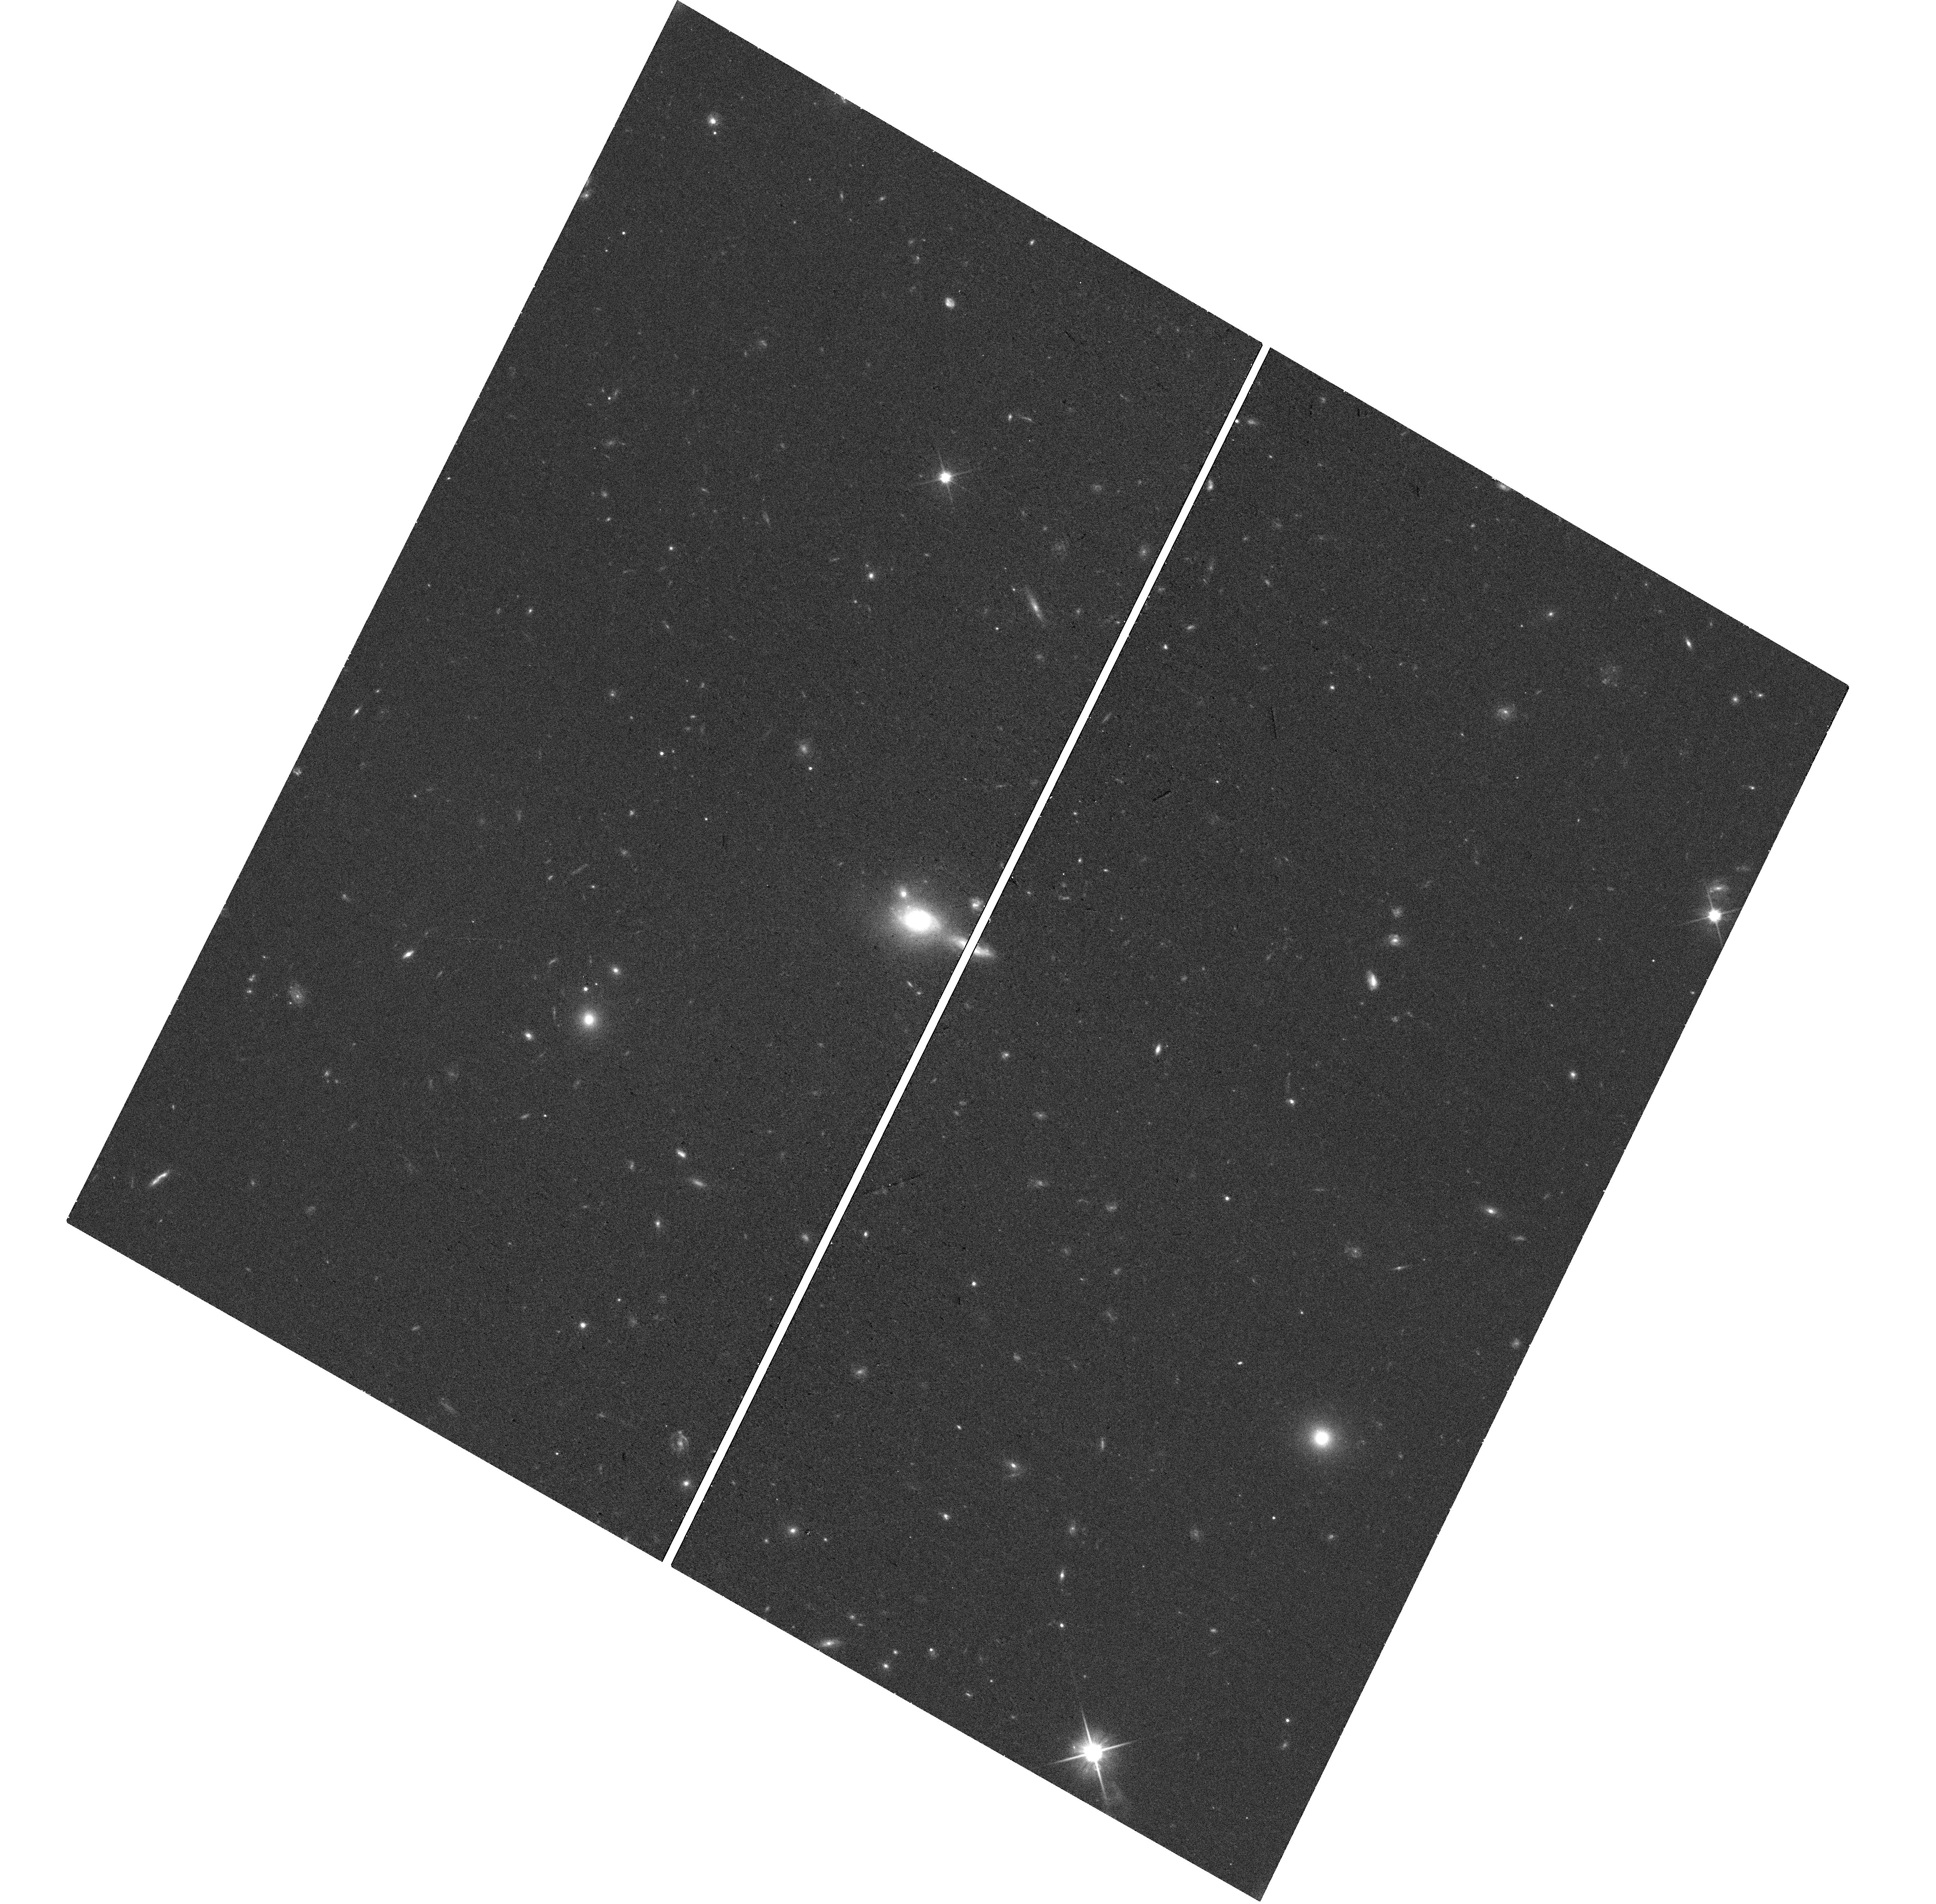
Target: J021903.50-043935.14
Instrument: WFC3/UVIS
Filter: F600LP
Exposure: 20 min
Observation ID: hst_18137_31_wfc3_uvis_f600lp_ifpj31

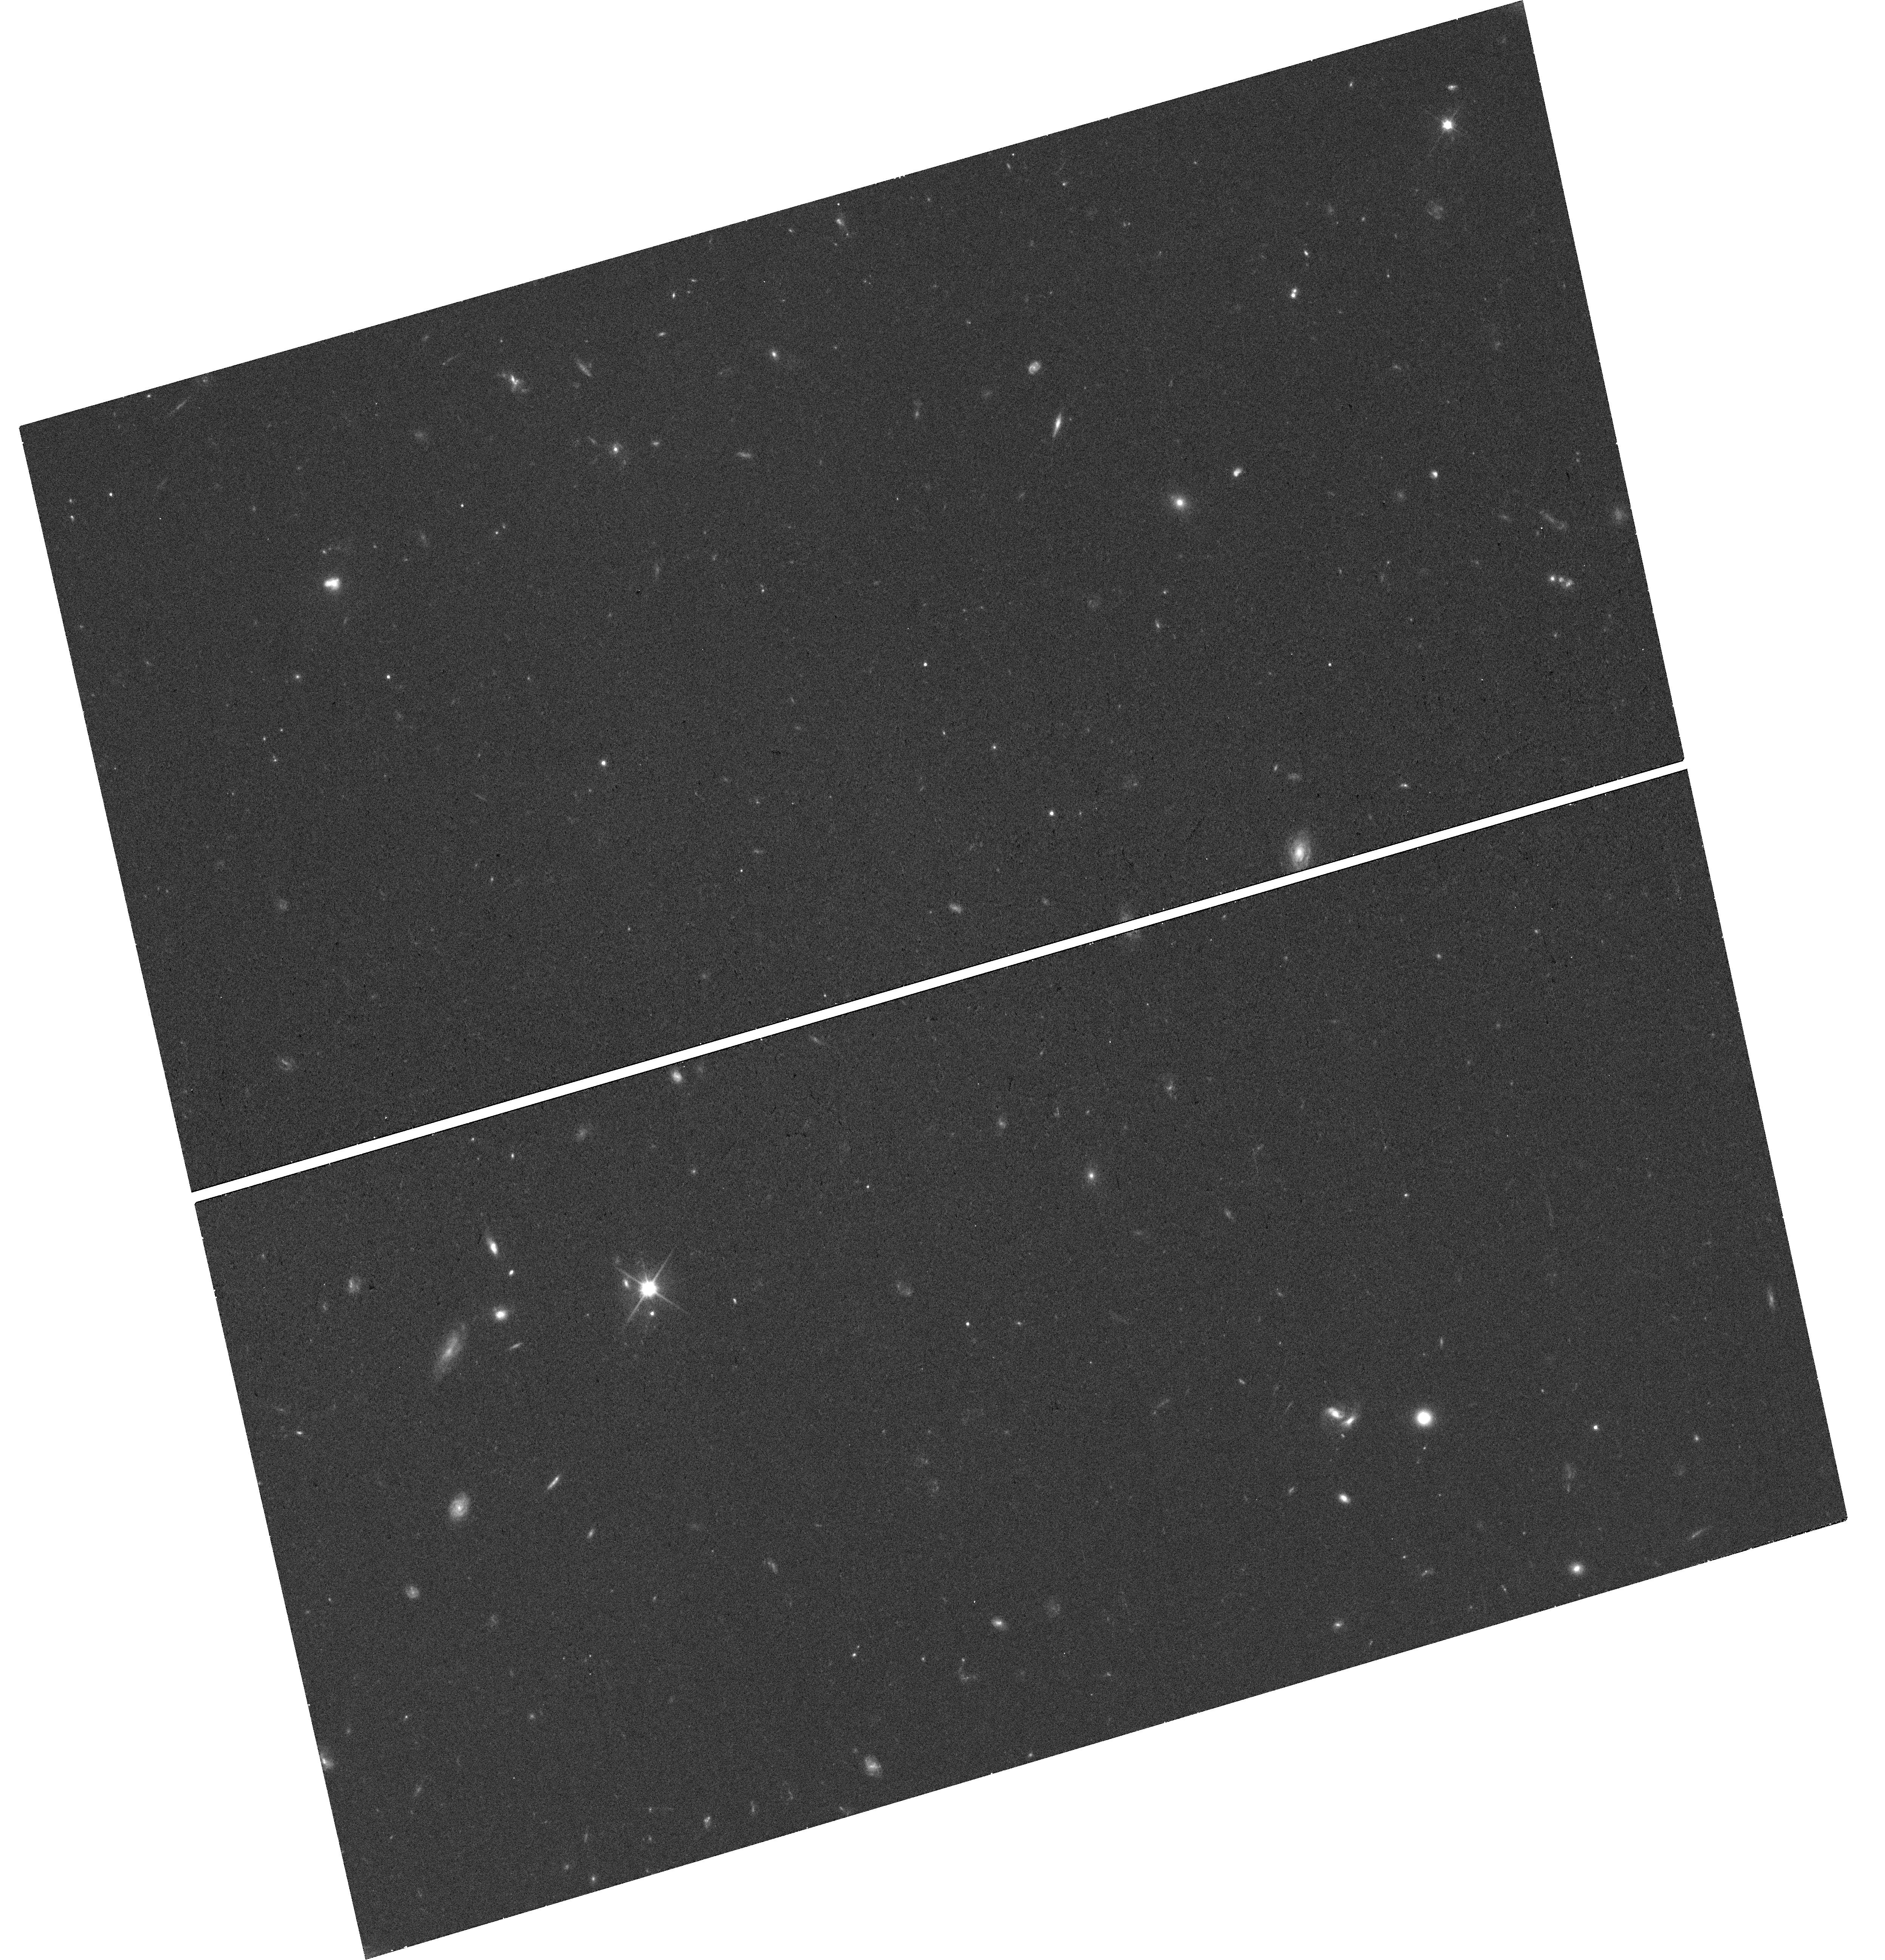
Target: J091718.60+051519.39
Instrument: WFC3/UVIS
Filter: F600LP
Exposure: 20 min
Observation ID: hst_18137_86_wfc3_uvis_f600lp_ifpj86

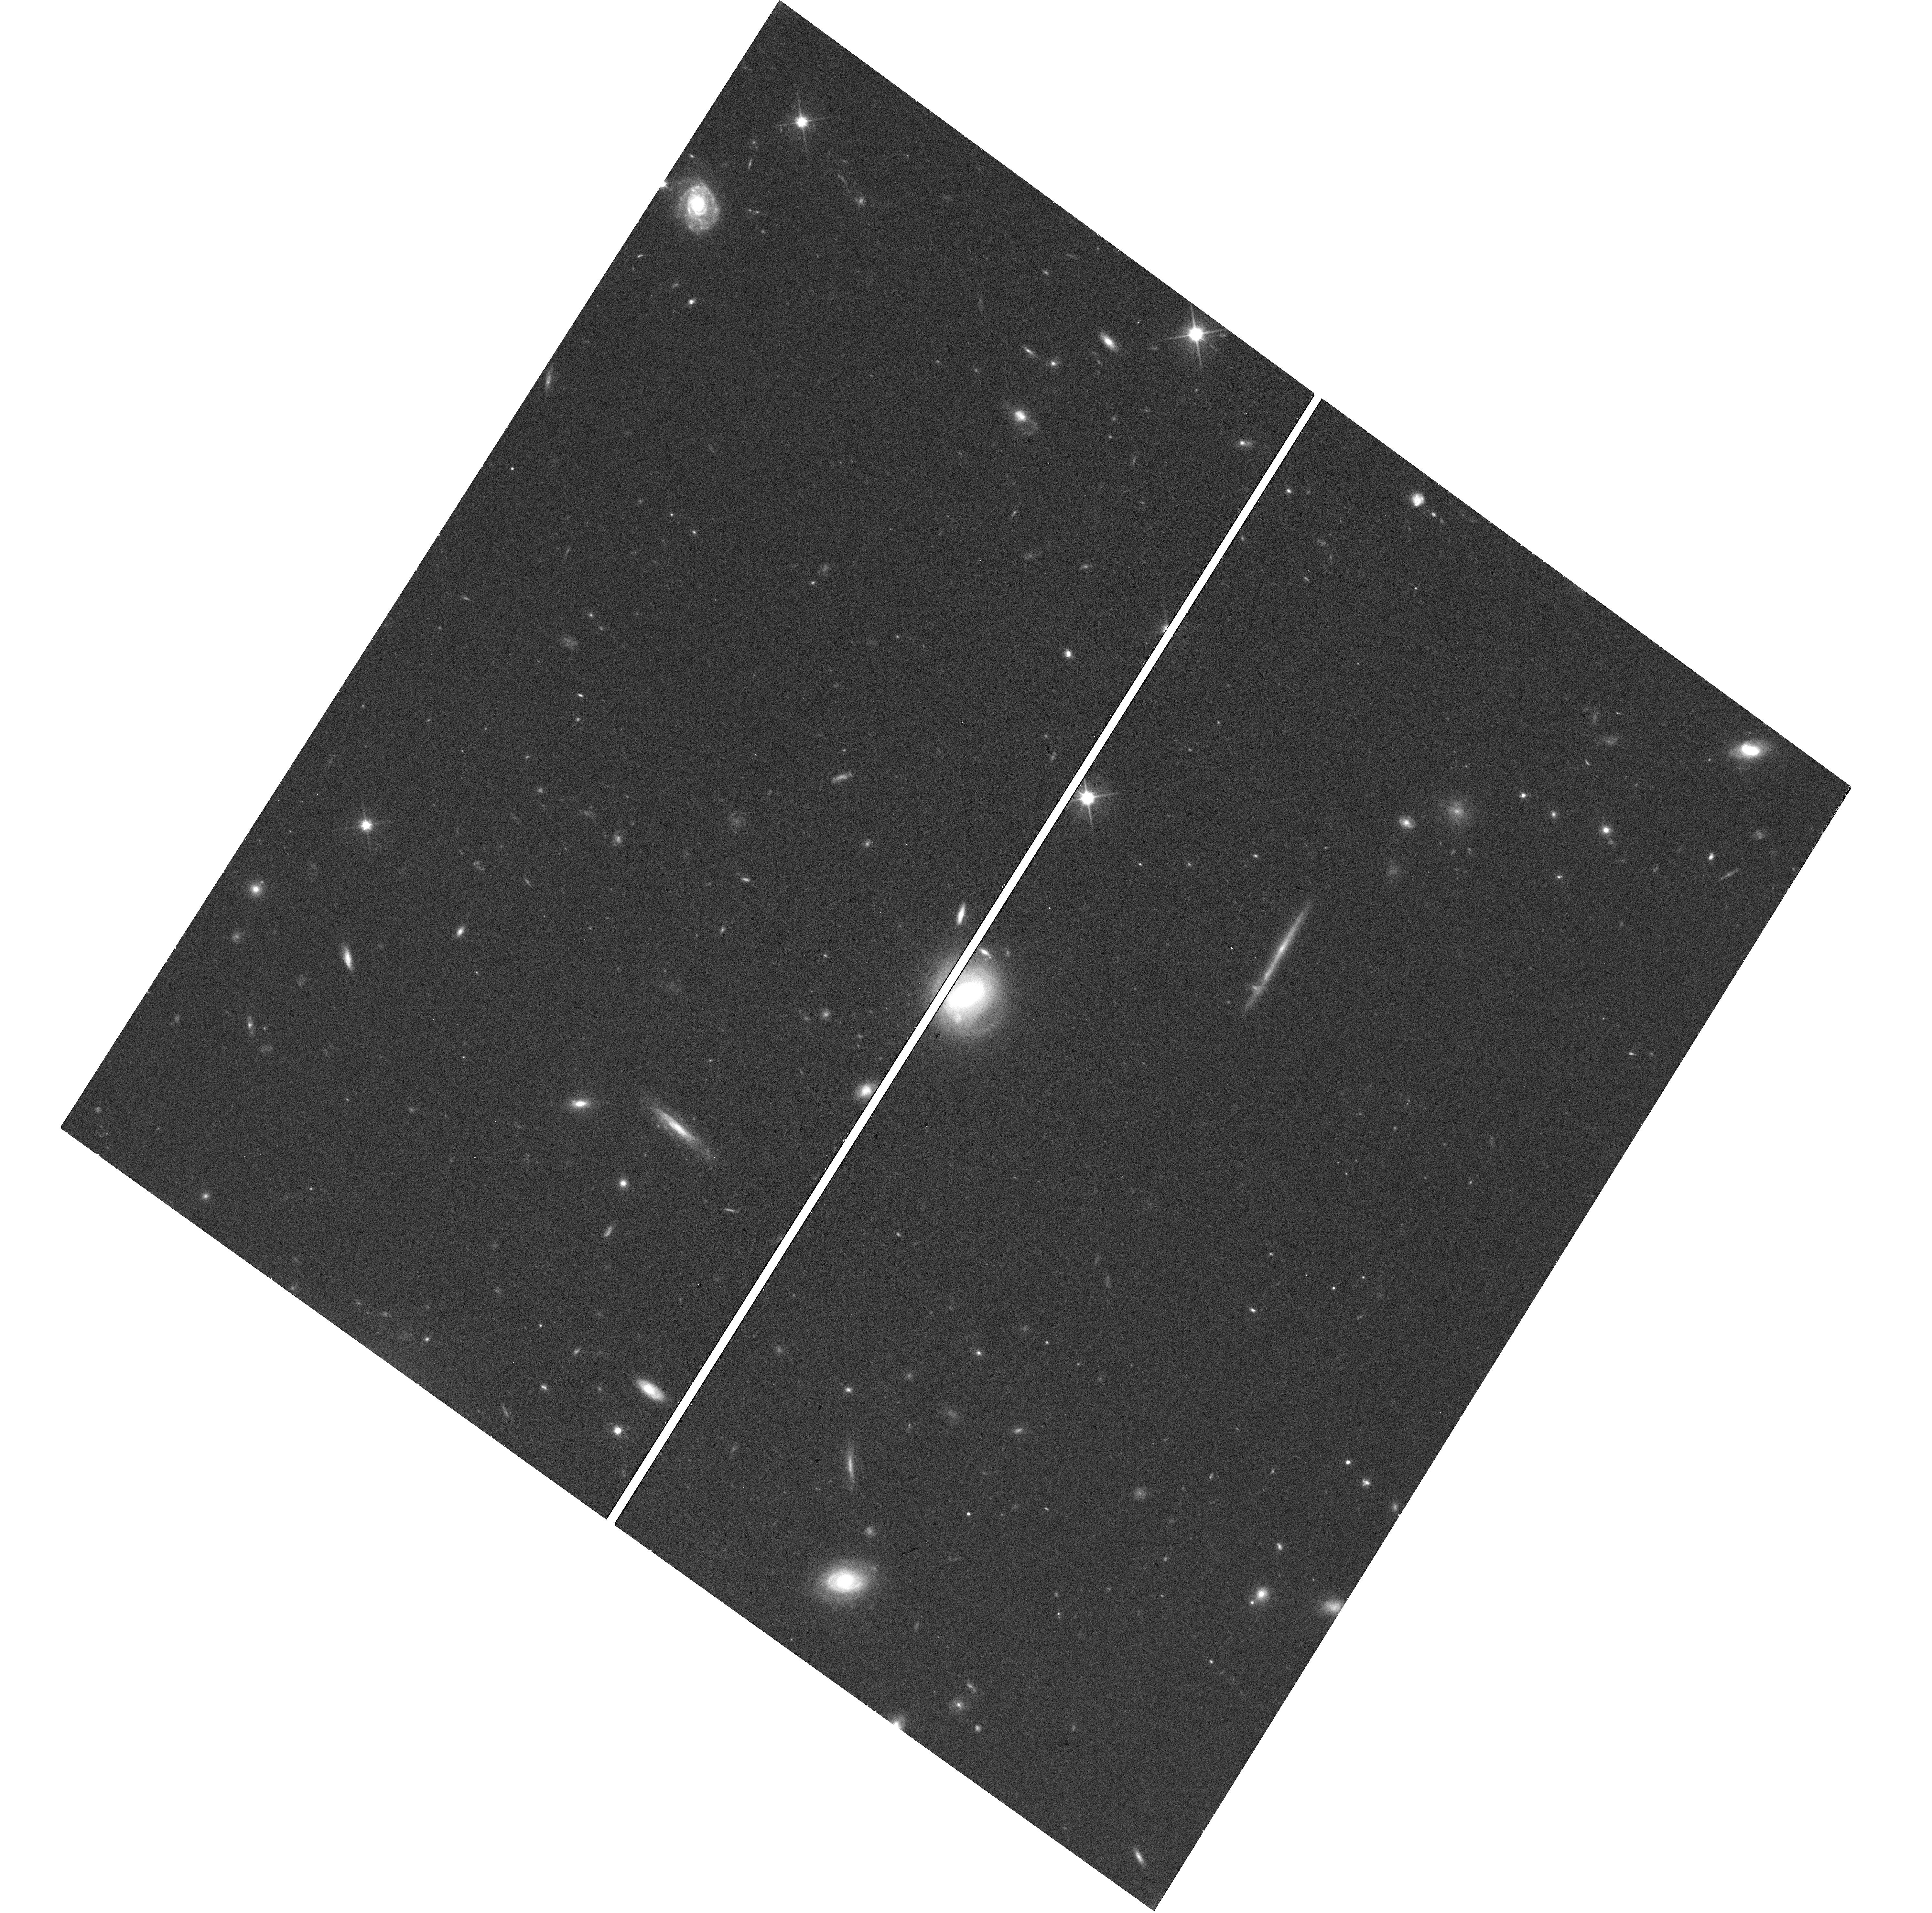
Target: J011910.49-345105.66
Instrument: WFC3/UVIS
Filter: F600LP
Exposure: 20 min
Observation ID: hst_18137_19_wfc3_uvis_f600lp_ifpj19

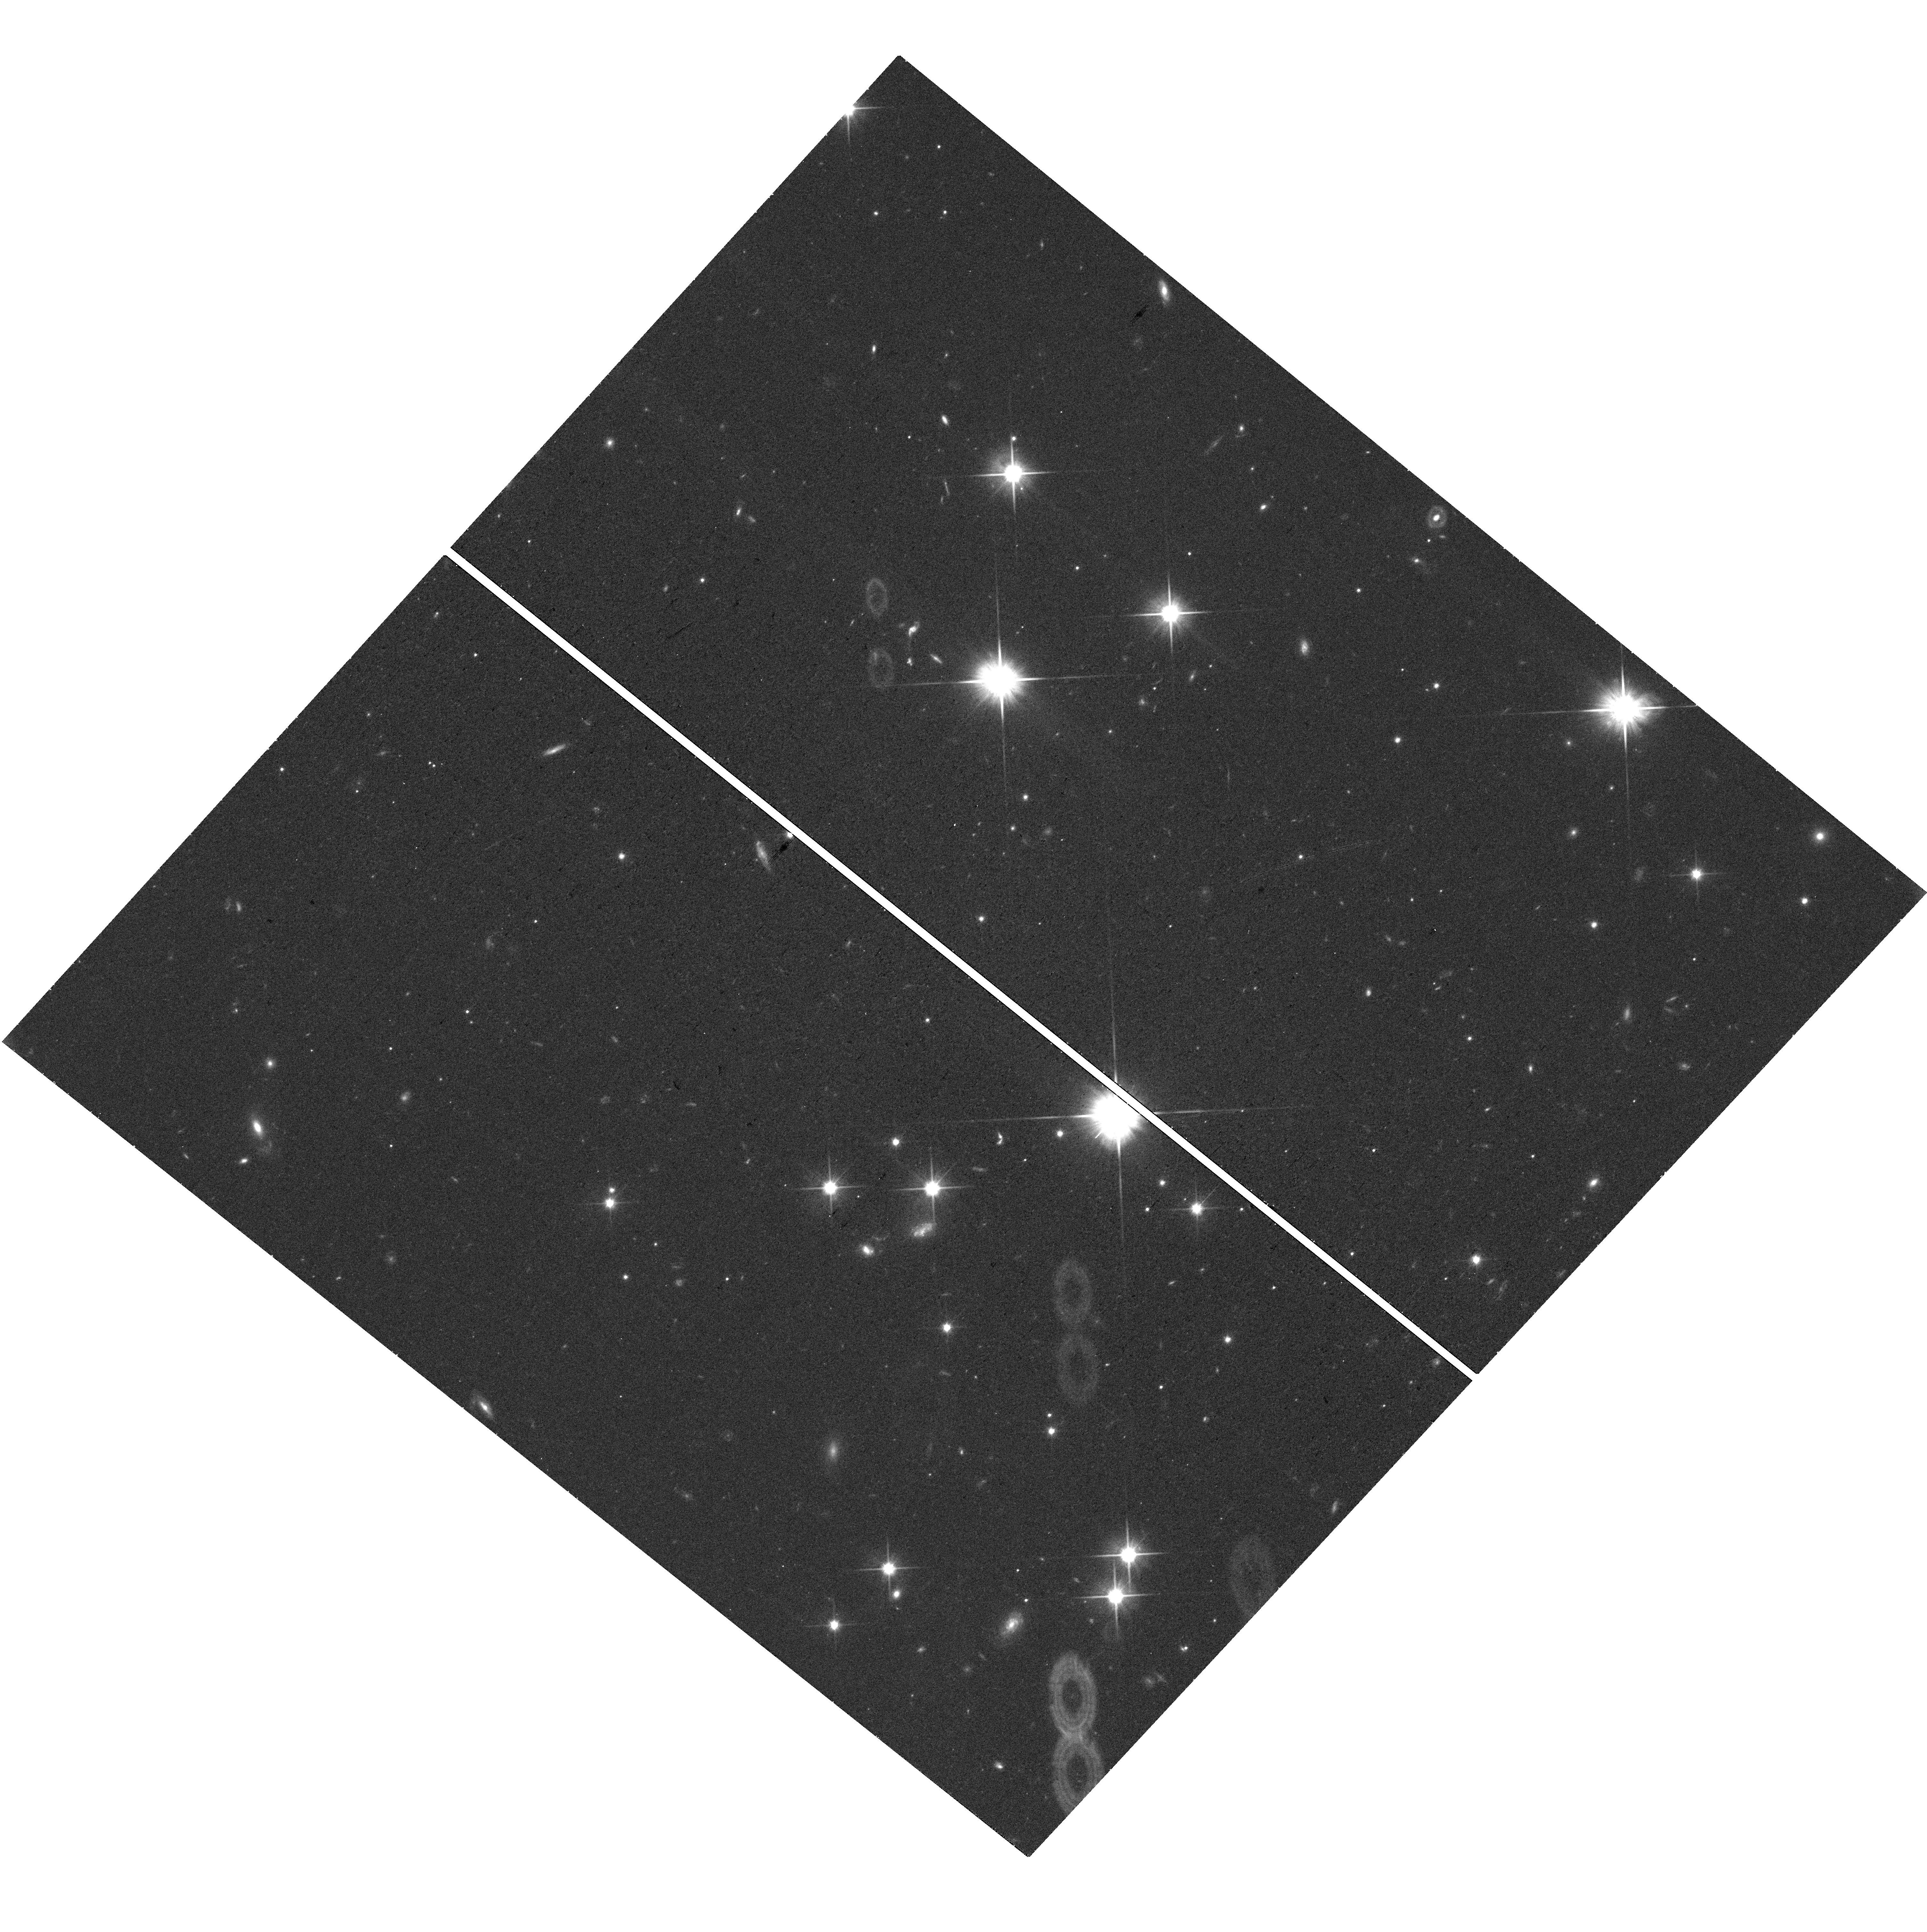
Target: J072556.77+254114.58
Instrument: WFC3/UVIS
Filter: F600LP
Exposure: 20 min
Observation ID: hst_18137_57_wfc3_uvis_f600lp_ifpj57

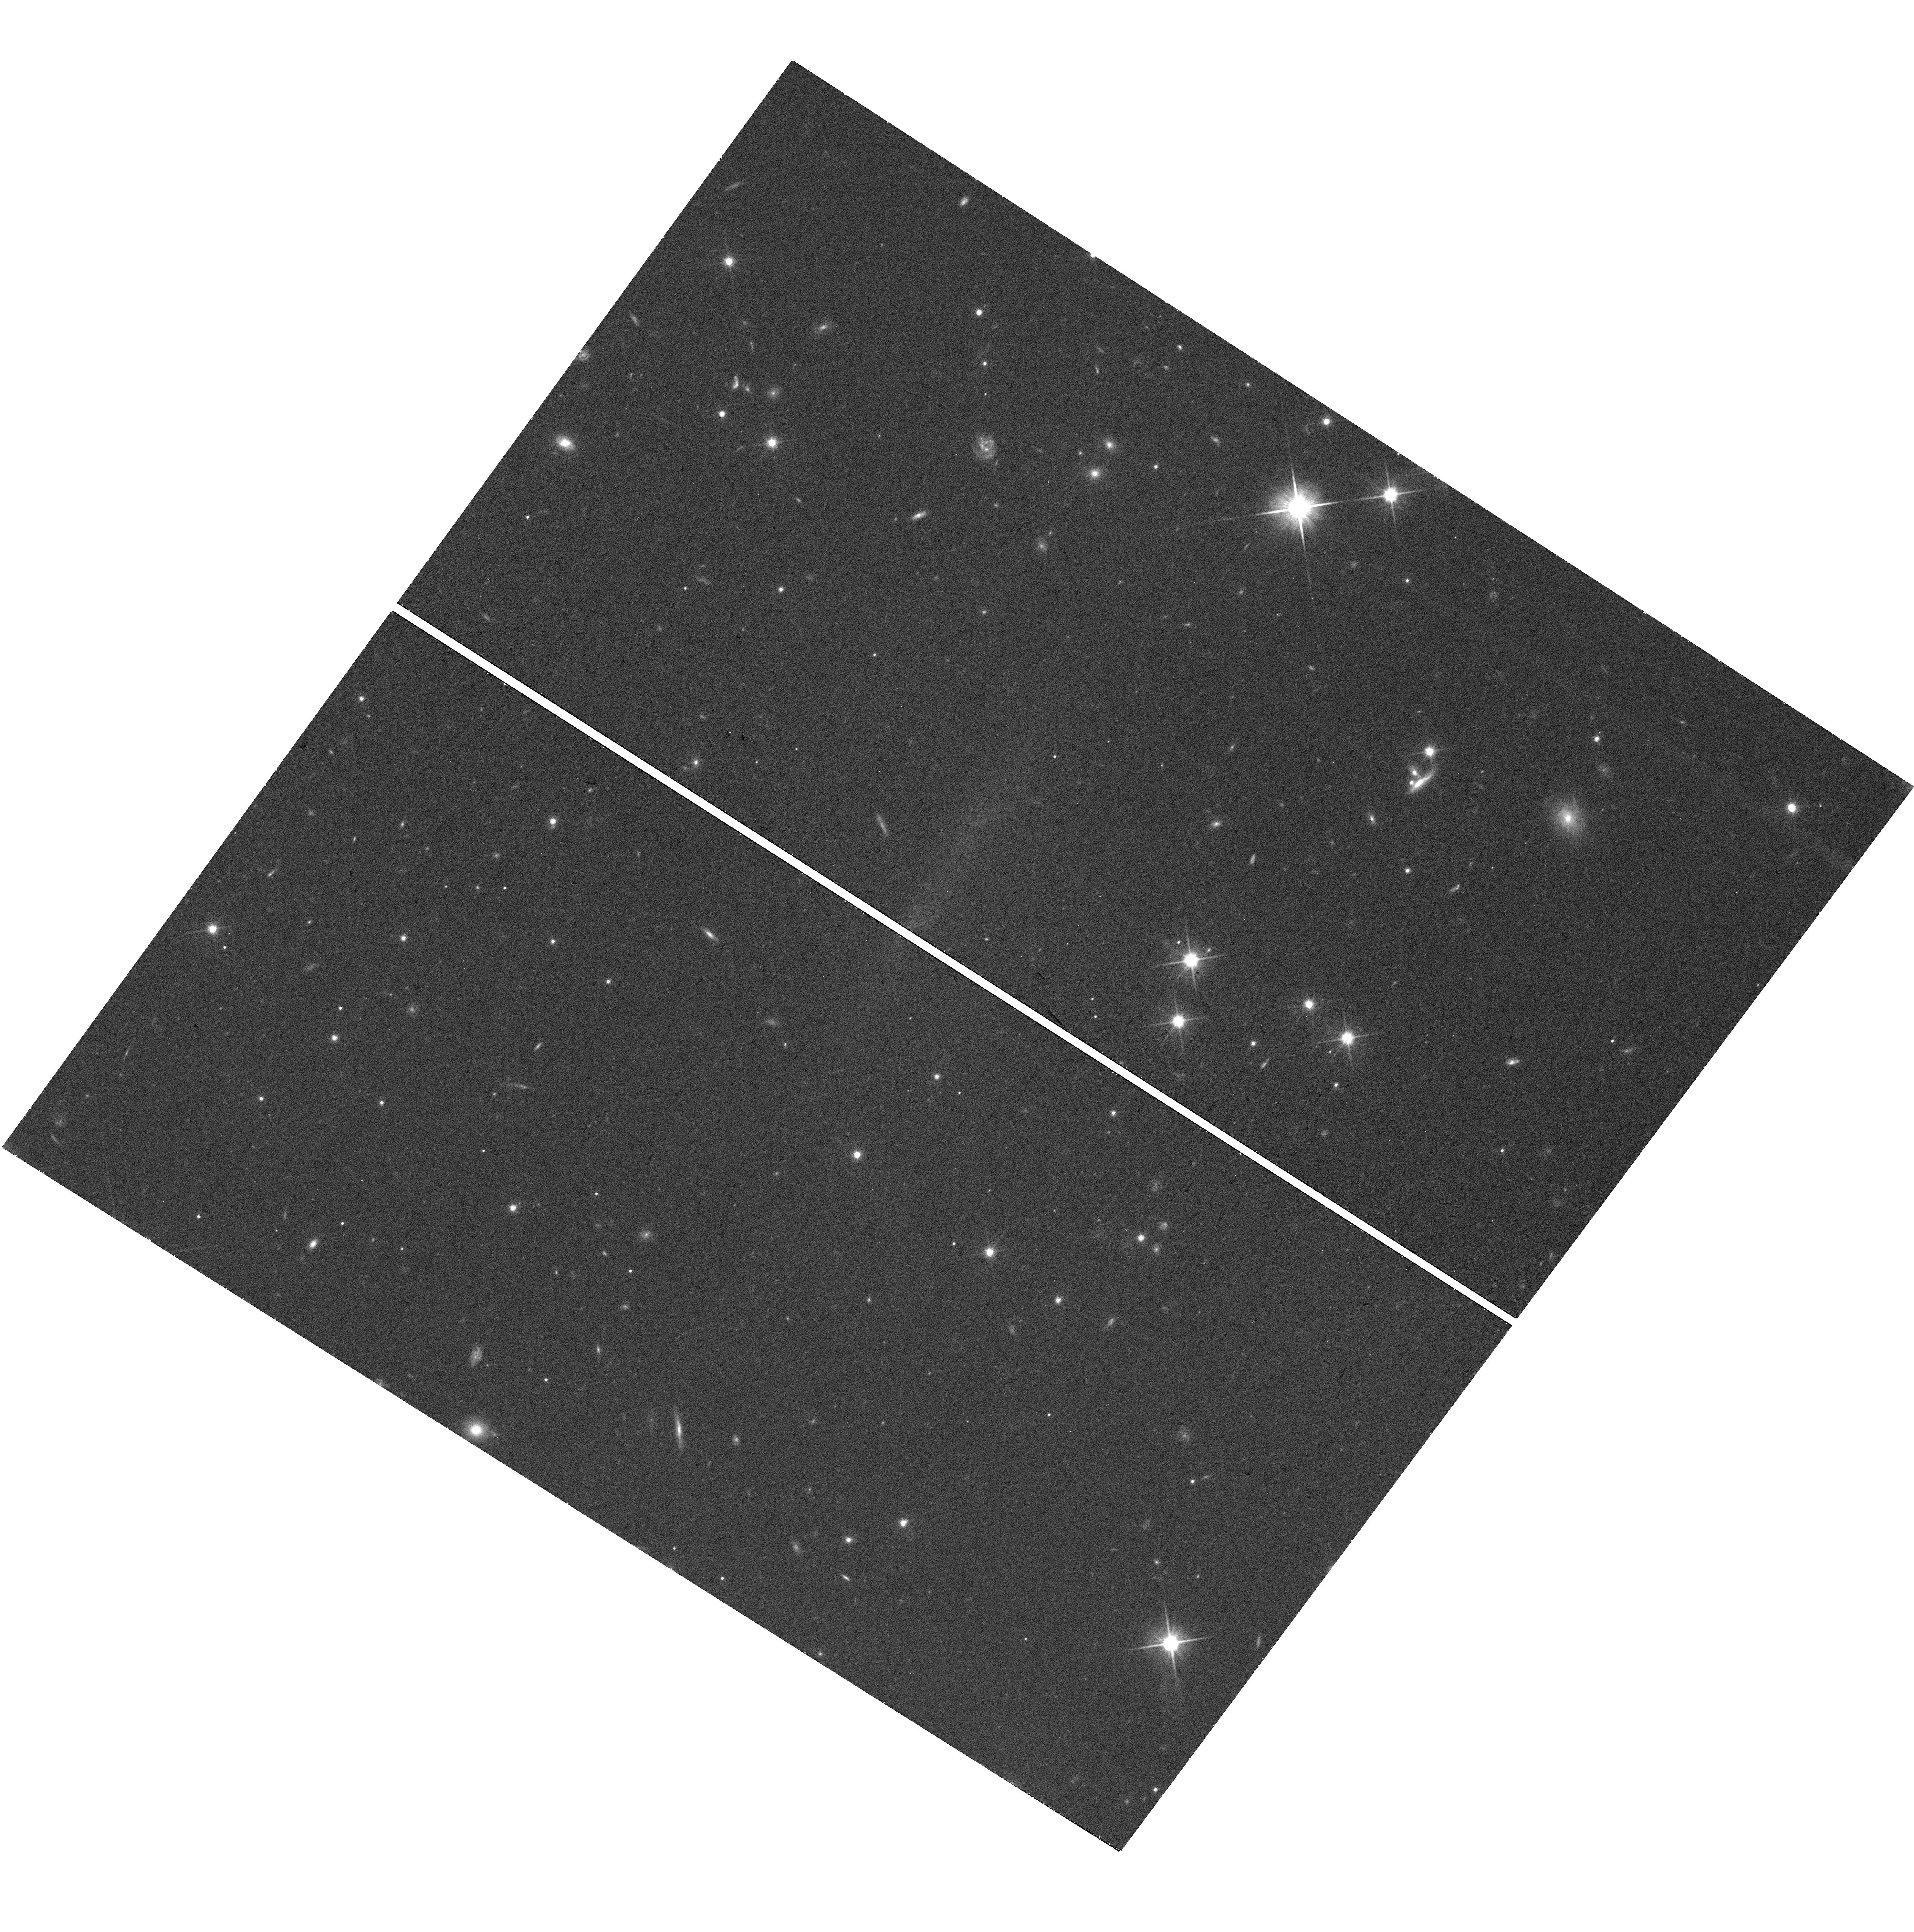
Target: J074320.91+220945.01
Instrument: WFC3/UVIS
Filter: F600LP
Exposure: 20 min
Observation ID: hst_18137_47_wfc3_uvis_f600lp_ifpj47

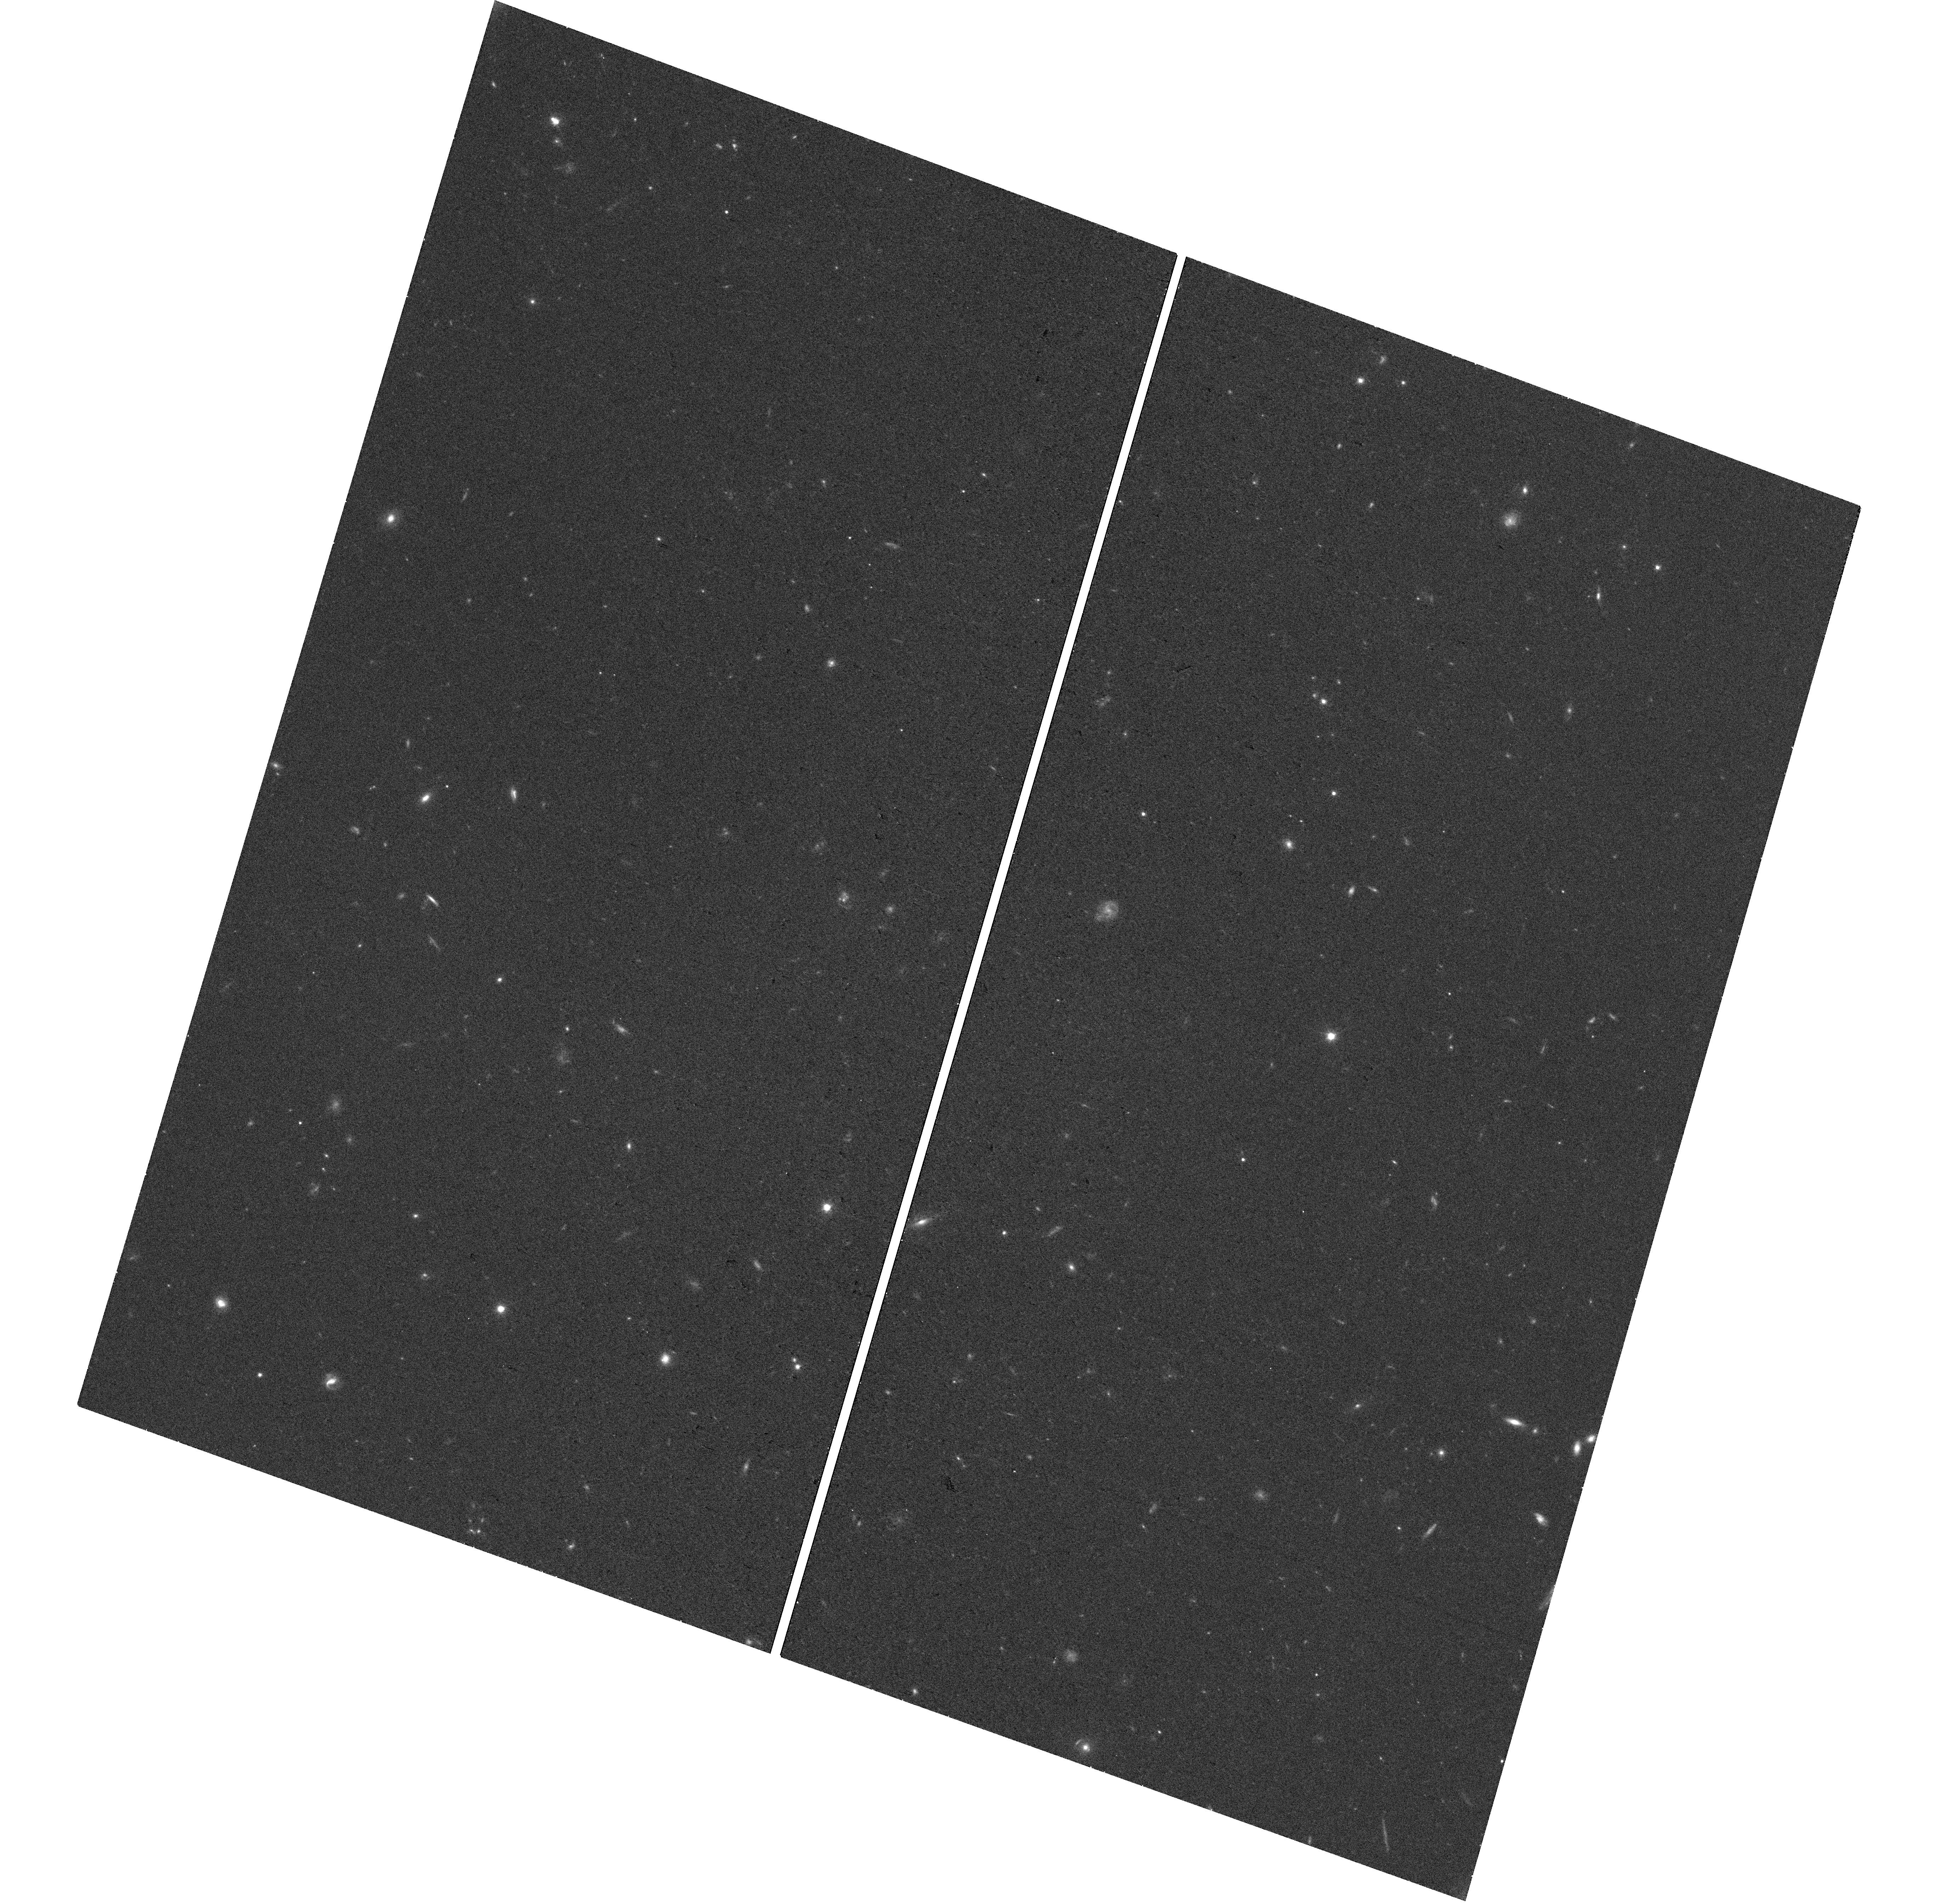
Target: J020520.34+002911.78
Instrument: WFC3/UVIS
Filter: F600LP
Exposure: 20 min
Observation ID: hst_18137_28_wfc3_uvis_f600lp_ifpj28

Compact lensed quasars: are they hidden in the known quasar catalogs? (PI: Yue, Minghao)

So far, only ~30 compact lensed quasars (with lensing separation <1") have been reported, while the expected number is ~200. Finding these missing compact lensed quasars is crucial in at least three aspects: (1) correcting for the magnification bias in quasar luminosity function measurements; (2) characterizing the mass profile and circumgalactic medium of less-massive (<10^10M_sun) galaxies (i.e., the deflectors of compact lenses); (3) identifying highly-magnified quasars to study the SMBH-host coevolution. The majority of compact lensed quasars might have been identified as un-lensed quasars in surveys like SDSS; therefore, the most effective way to find them is to obtain high-resolution imaging for spectroscopically-confirmed quasars that show potential lensing structures. To this end, we developed a novel method to identify compact lensed quasars via their large image fitting residuals in ground-based surveys. This method successfully recovers known lensed quasars with lensing separations down to ~0.4". Using this method, we build a sample of 119 quasars in the DESI Legacy Imaging Survey footprint. We propose snapshot WFC3/UVIS F600LP imaging to unambiguously confirm or disprove the lensing hypothesis for these quasars. Assuming a completion rate of 30%, we expect to find ~20 compact lensed quasars, nearly doubling the current sample. This compact lensed quasar sample will enable various studies of the deflector galaxies (mass profiles, CGM, etc.) and the background quasars (QLF, host galaxies, etc.). As a bonus science, this project will find a few close quasar pairs, which are valuable objects for constraining AGN triggering mechanisms and galaxy merger evolution.